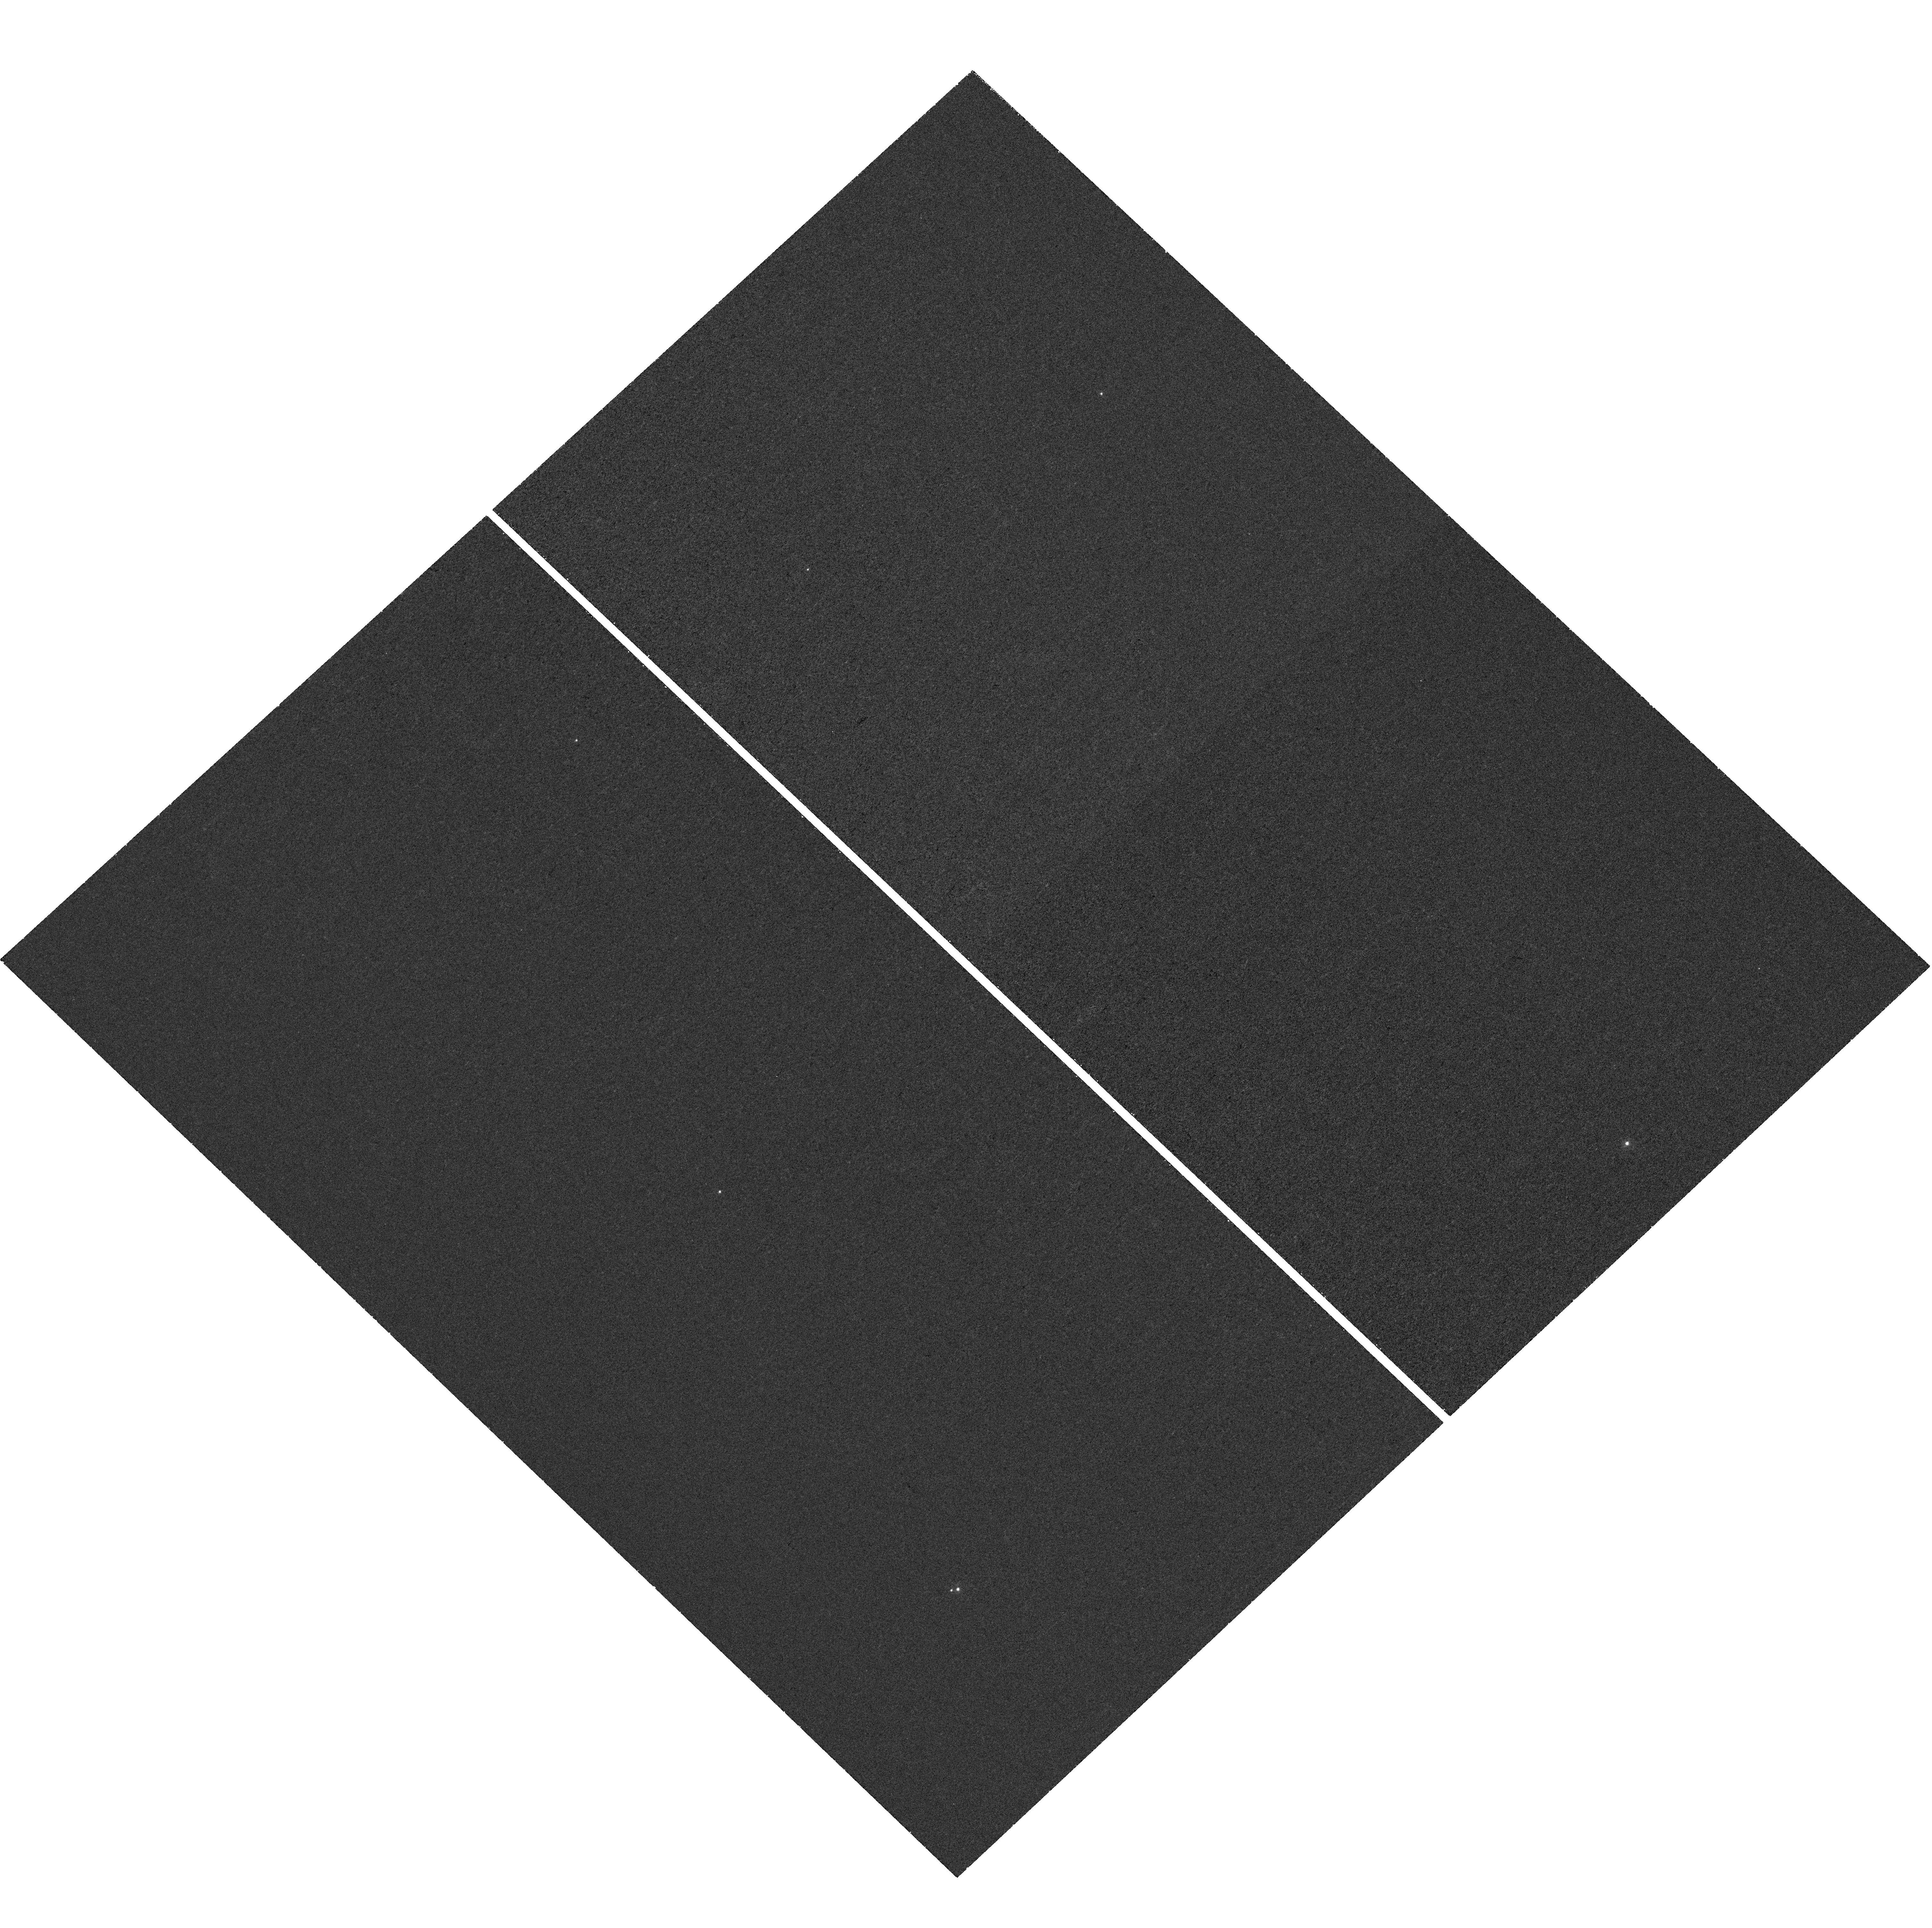
Target: J043526.14+340136.48
Instrument: WFC3/UVIS
Filter: F225W
Exposure: 40 min
Observation ID: hst_16392_01_wfc3_uvis_f225w_ieh501

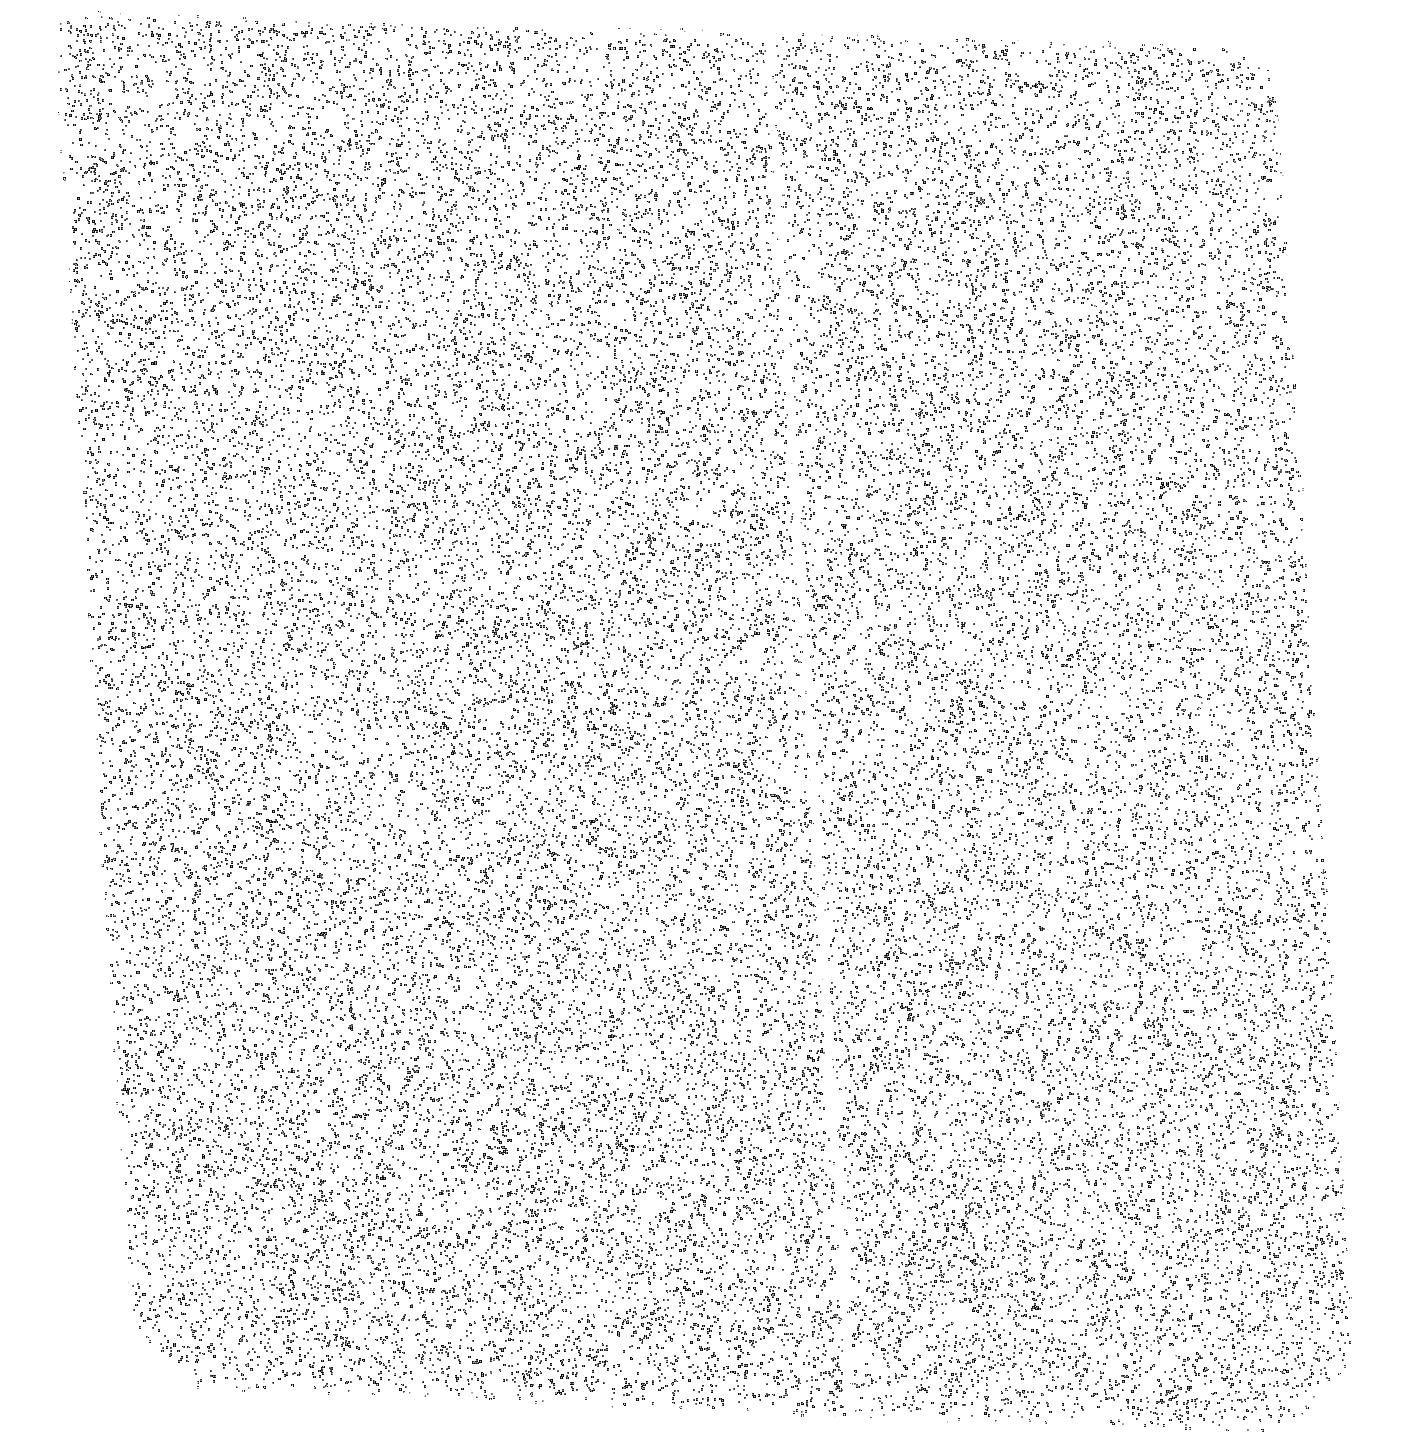
Target: J043526.14+340136.48
Instrument: ACS/SBC
Filter: F140LP
Exposure: 18 min
Observation ID: hst_16392_a1_acs_sbc_f140lp_jeh5a1

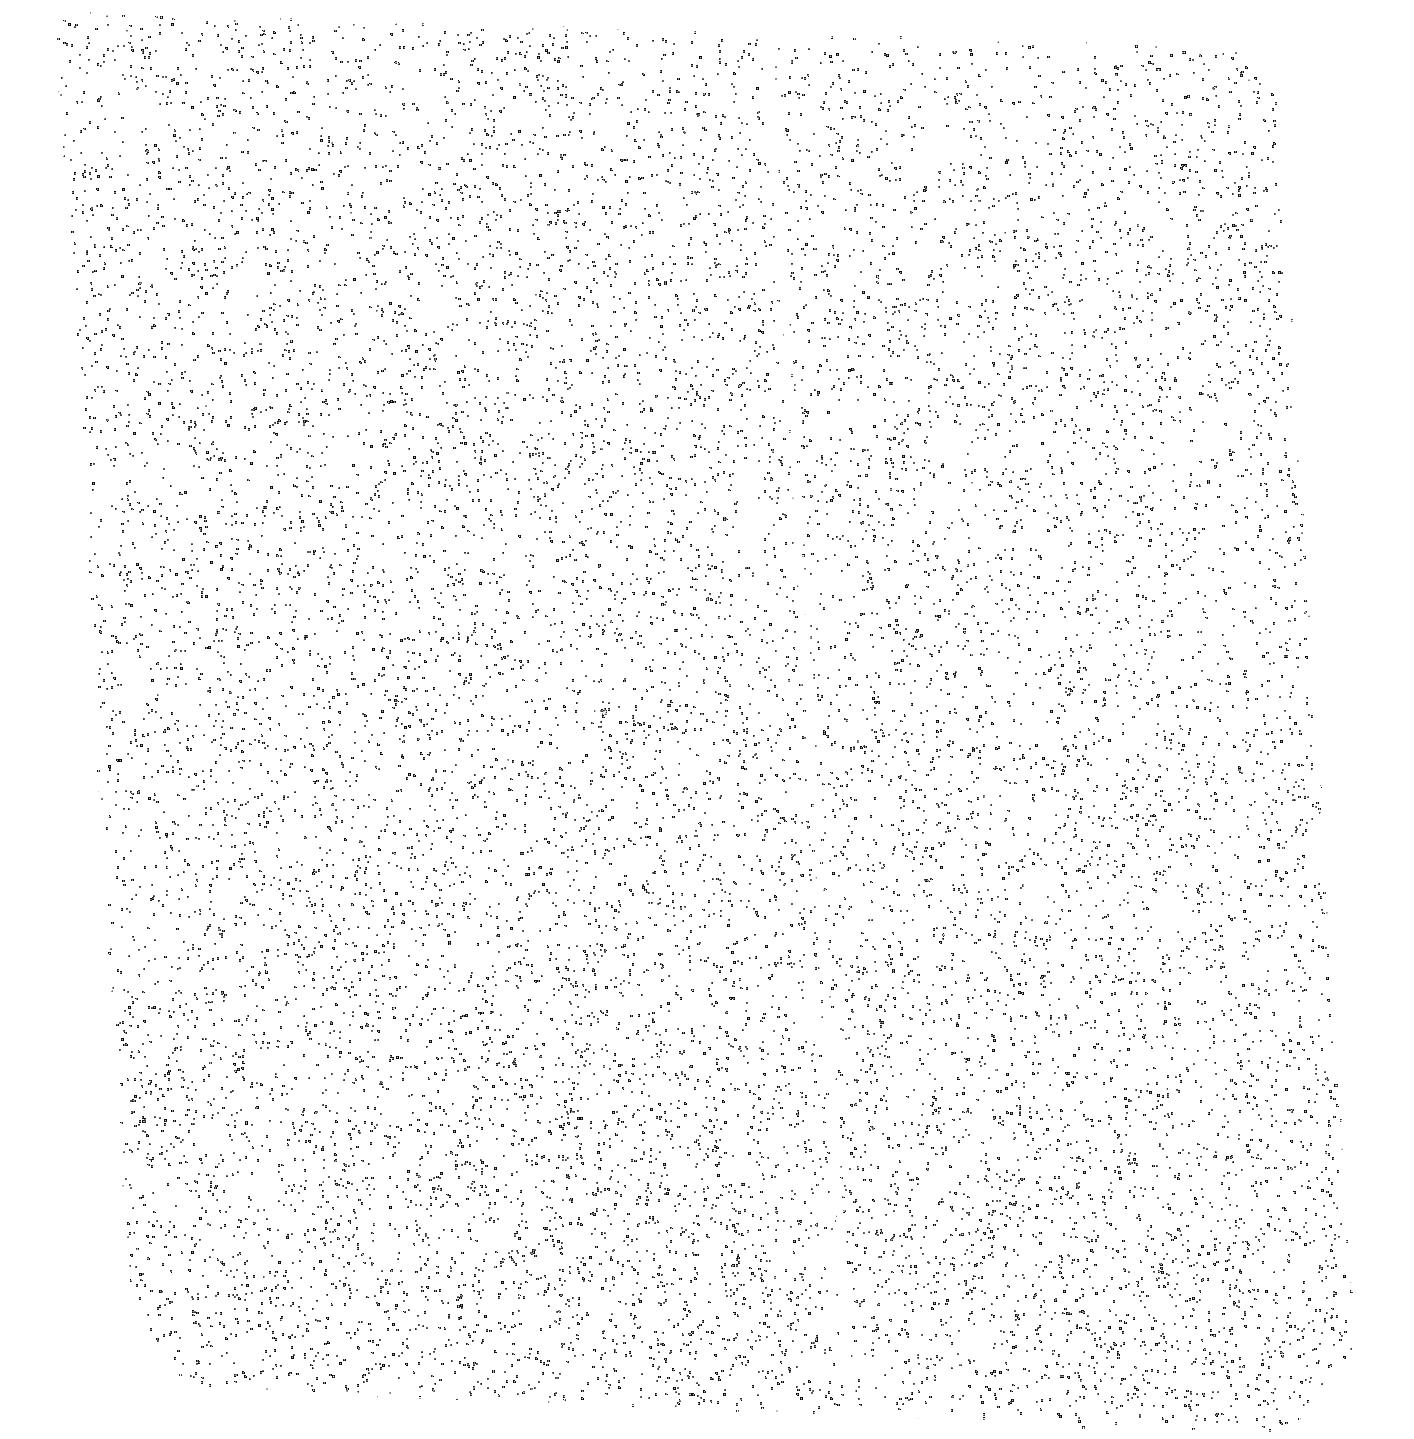
Target: J043526.14+340136.48
Instrument: ACS/SBC
Filter: F165LP
Exposure: 18 min
Observation ID: hst_16392_a1_acs_sbc_f165lp_jeh5a1

X-rays from a Unique Spun-up Post Mass Transfer Main Sequence Carbon Star (PI: Green, Paul J.)

Carbon stars (C>O) were long assumed to all be giants, because only AGB stars dredge up significant carbon into their atmospheres. We now know that dwarf carbon (dC) stars are actually far more common than C giants. The dCs have accreted C-rich envelope material from an AGB companion, eventually yielding a white dwarf and a dC that has gained both significant mass and angular momentum. We propose a Chandra study of the nearest known typical dC, J0435+3401, to investigate its extreme X-ray spectral properties and variability, while using HST to constrain the cooling age of its white dwarf companion. Since dCs are the likely progenitors of CH, BaII and CEMP stars, and probably also interacting binaries like CVs, novae, or SN Ia, our results will have wide-ranging implications.